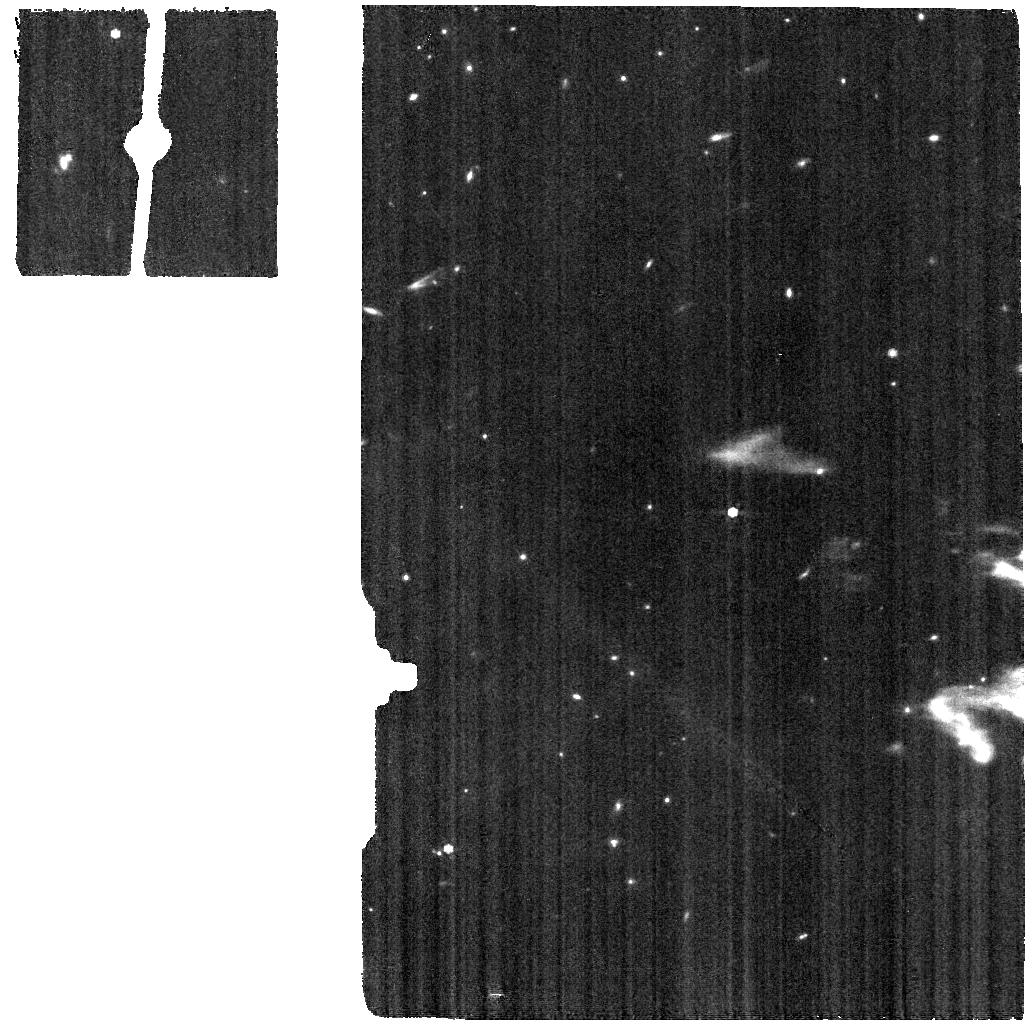
Target: NGC-6543-BKG. Instrument: MIRI. Filter: F770W. Exposure: 3 min. Observation ID: jw01031-o005_t012_miri_f770w

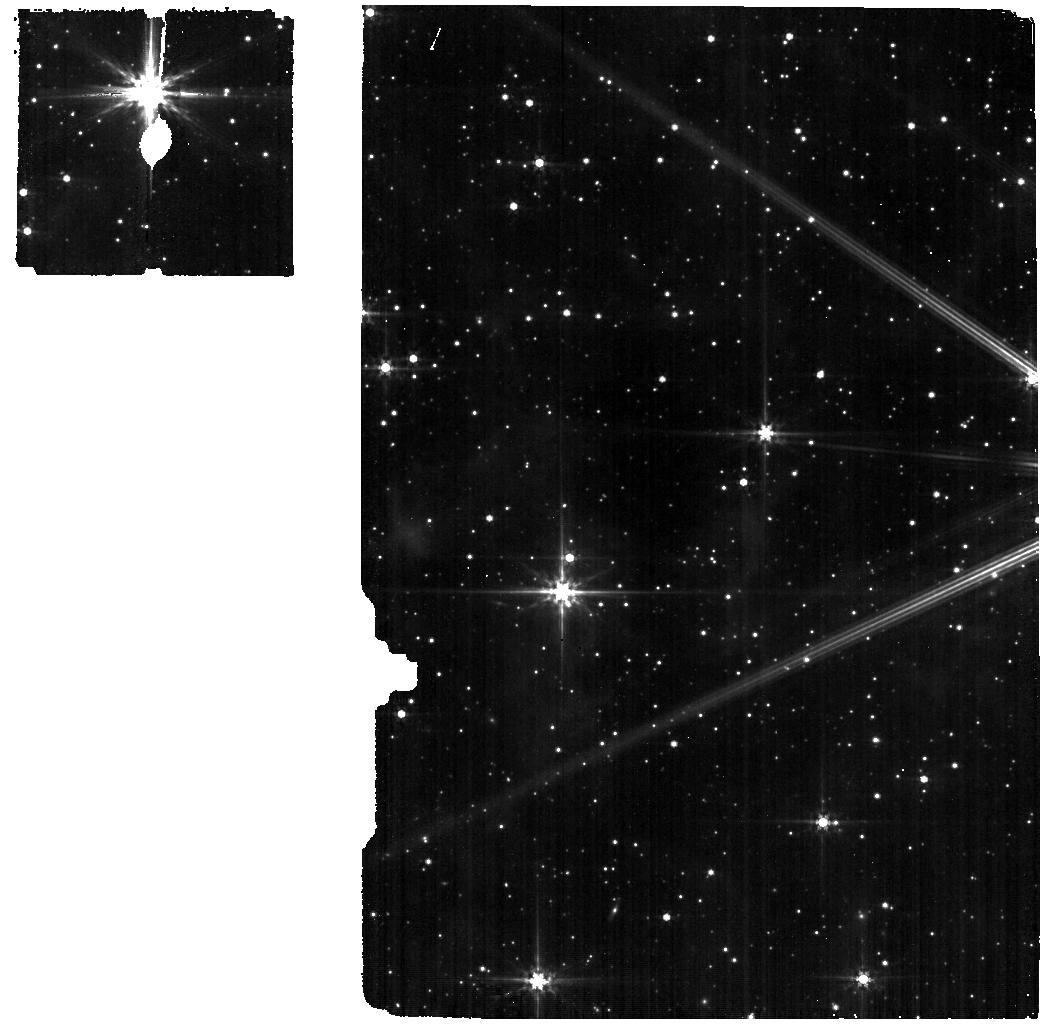
Target: HD-192163-BKG. Instrument: MIRI. Filter: F560W. Exposure: 3 min. Observation ID: jw01031-o008_t011_miri_f560w

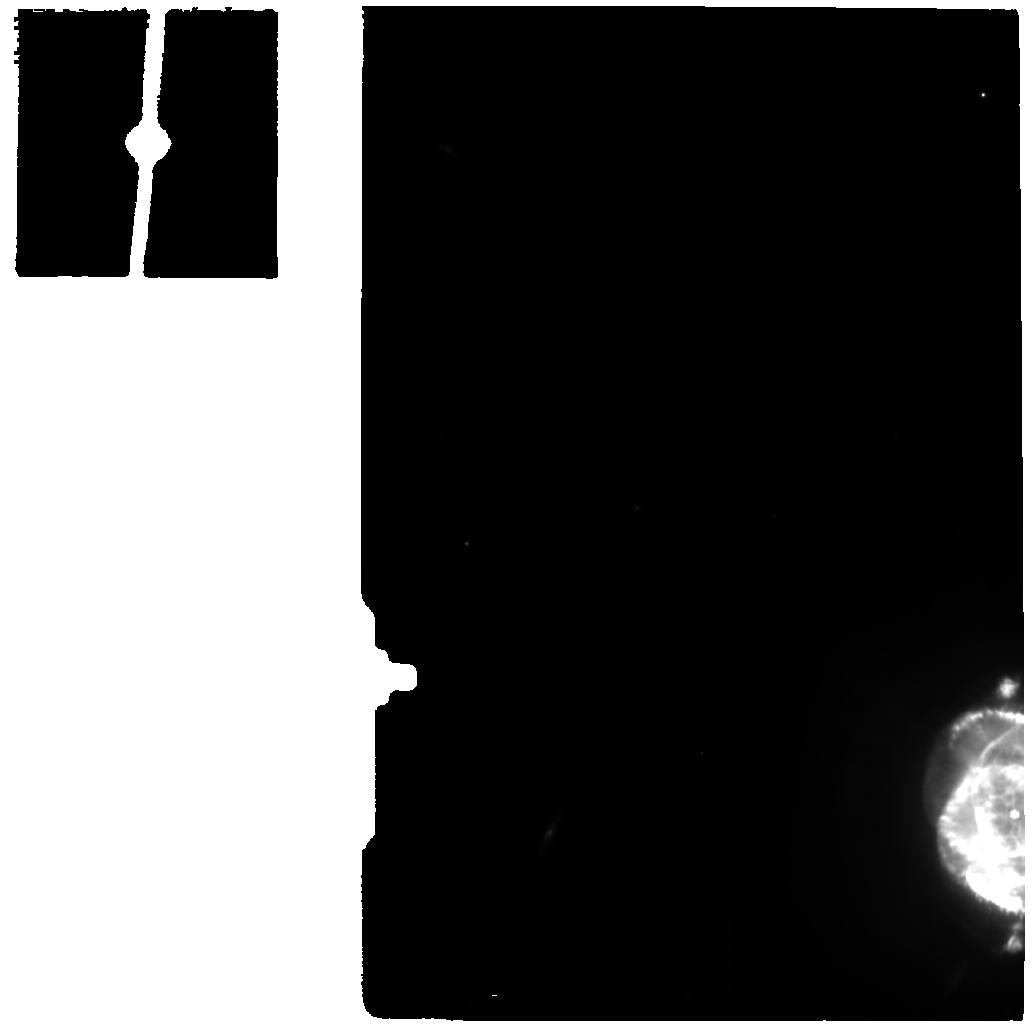
Target: NGC-6543-OUTSKIRTS. Instrument: MIRI. Filter: F770W. Exposure: 13 min. Observation ID: jw01031-o004_t015_miri_f770w

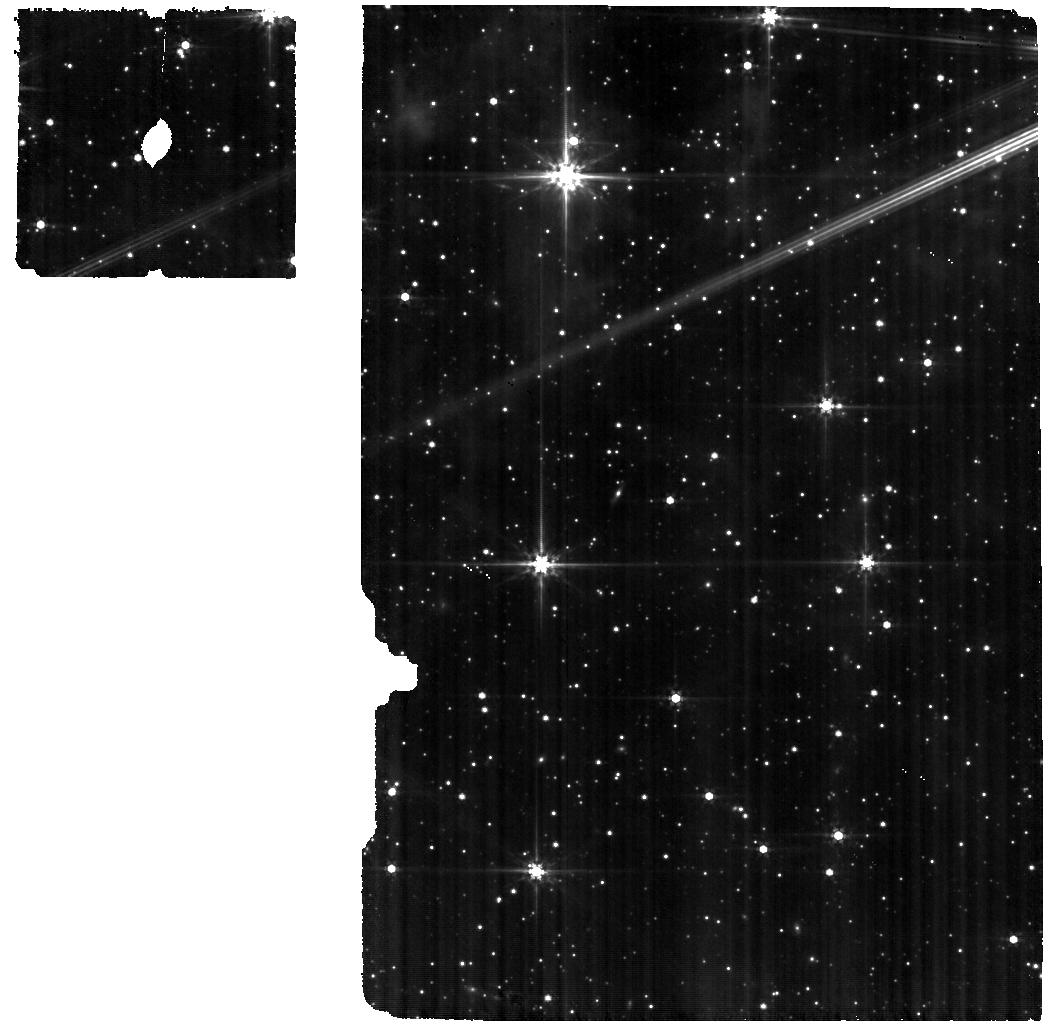
Target: HD-192163. Instrument: MIRI. Filter: F560W. Exposure: 16 min. Observation ID: jw01031-o003_t014_miri_f560w

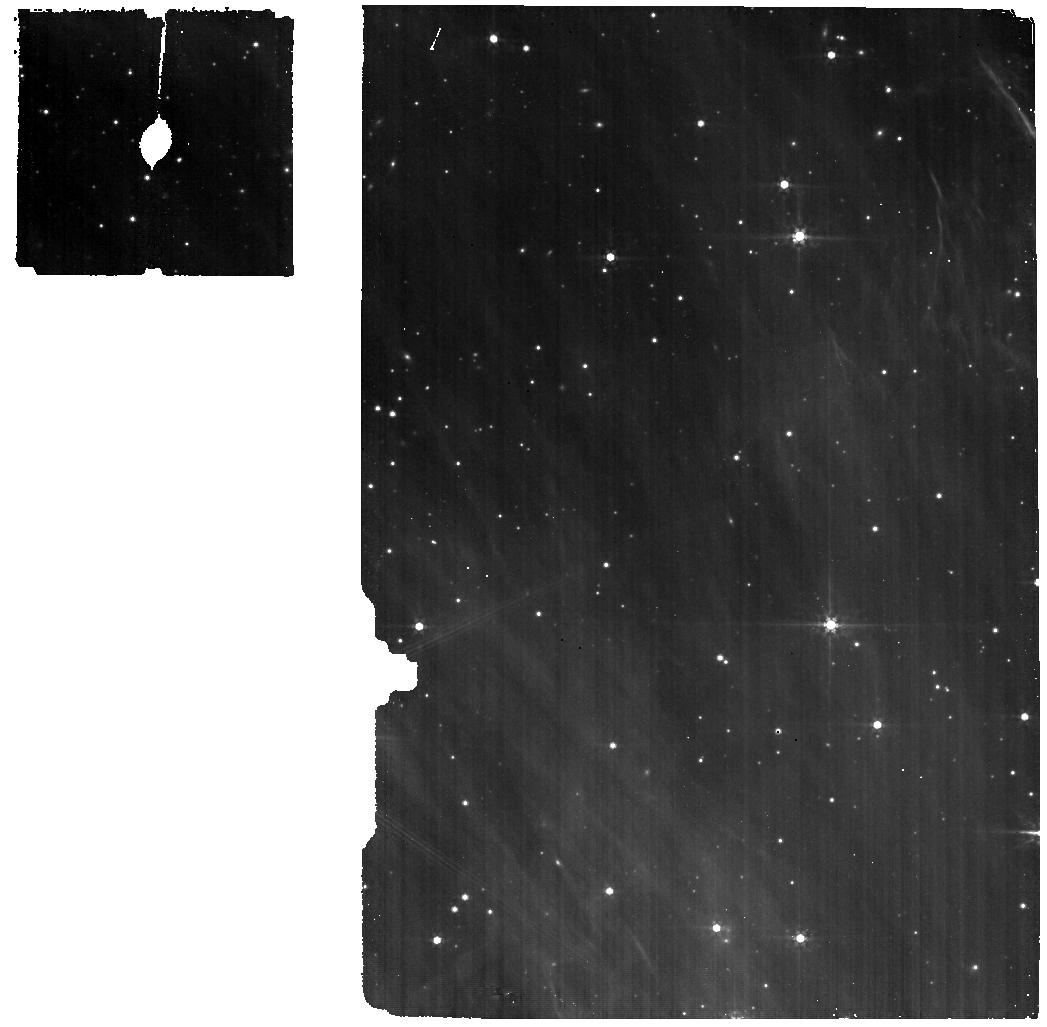
Target: HD-76534-BKG. Instrument: MIRI. Filter: F560W. Exposure: 7 min. Observation ID: jw01031-o006_t006_miri_f560w

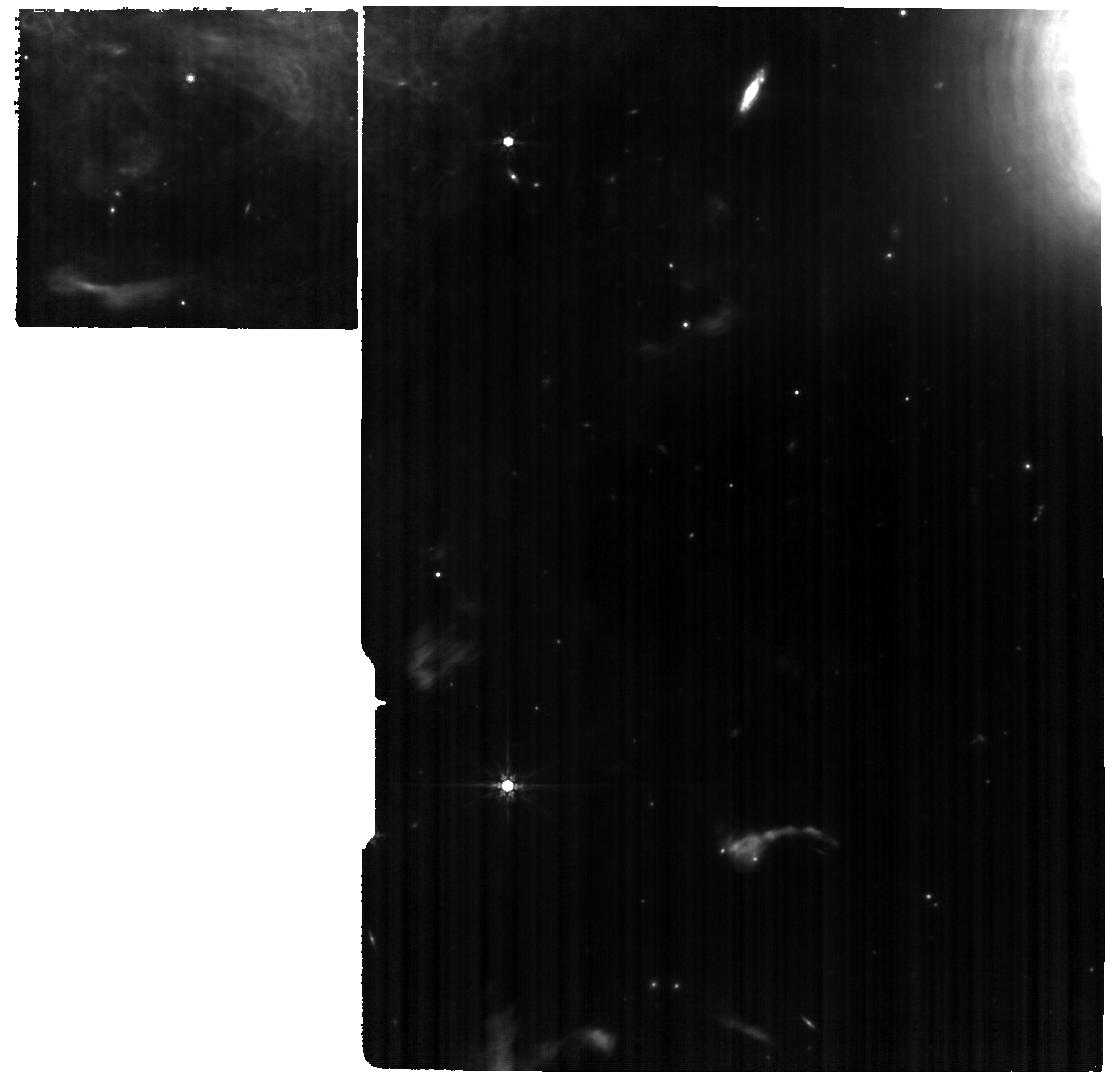
Target: NGC-6543. Instrument: MIRI. Filter: F770W. Exposure: 1.1 h. Observation ID: jw01031-o012_t010_miri_f770w

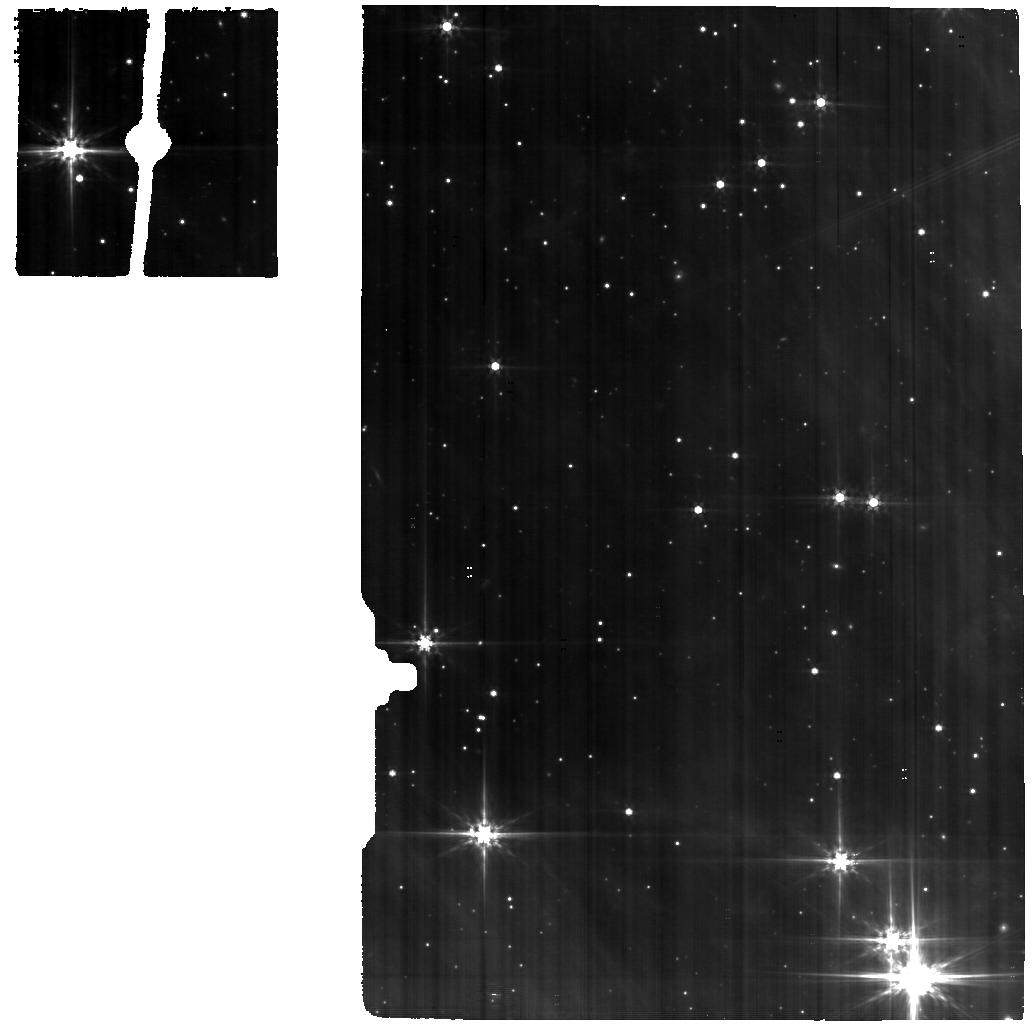
Target: HD-76534. Instrument: MIRI. Filter: F560W. Exposure: 57 min. Observation ID: jw01031-o001_t013_miri_f560w

CAR MIRI-015 (MRS): MIRI MRS Spectral Resolution and Dispersion (PI: Labiano, Alvaro)

The purpose of this activity is to measure the spectral resolution and dispersion relations in the medium resolution spectrograph (MRS). This will be done for point (unresolved) sources and extended objects (those that fill the MRS FoV). Three different stars and a planetary nebula will be observed in the MRS. These sources have been selected based primarily on the presence of multiple, bright unresolved emission lines in the 12 sub-bands of the MRS. The 4-point dither patterns "ALL" will be used in the negative and positive directions. After the launch delays, and new versions of APT and ETC. targets and exposure times could need to be re-evaluated. We are working on finding more suitable targets within the continuous viewing zone, both extended and unresolved. - Several unresolved emission lines per MRS sub-band - Bright enough to guarantee high S/N in short integration times - Observable all year long. July 2020: ====== Several tagets are included in the APT as possible substitutes depending on the final launch date. The current selection would be OK with a launch in Autumn. A few exposure times have been updated with the latest ETC (1.5.1.1), and added the background observations. Also JWSTAstr2 was removed from the observations as it has many unknowns associated. The total charged time is 8.9 hours and the allocated time is 8.8 hours. We will fine-tune this when we have the final overhead times. The pointing on the extended source, as well as the background pointings may need to be updated. The report for this CAR will be updated too. Aug 2021: ====== All targets needed to be updated, due to the new launch date. We also included the background observations following the latest reccomentations. May 2021: ====== We have done two minor updates to August APT: Changed the filters of the simultaneous imaging of NGC6543 to F770W, as the imager already obesrved the source in F560W. Increased the number of groups per integration, while keeping the total exposure time fixed, based on the latest ETC predictions.